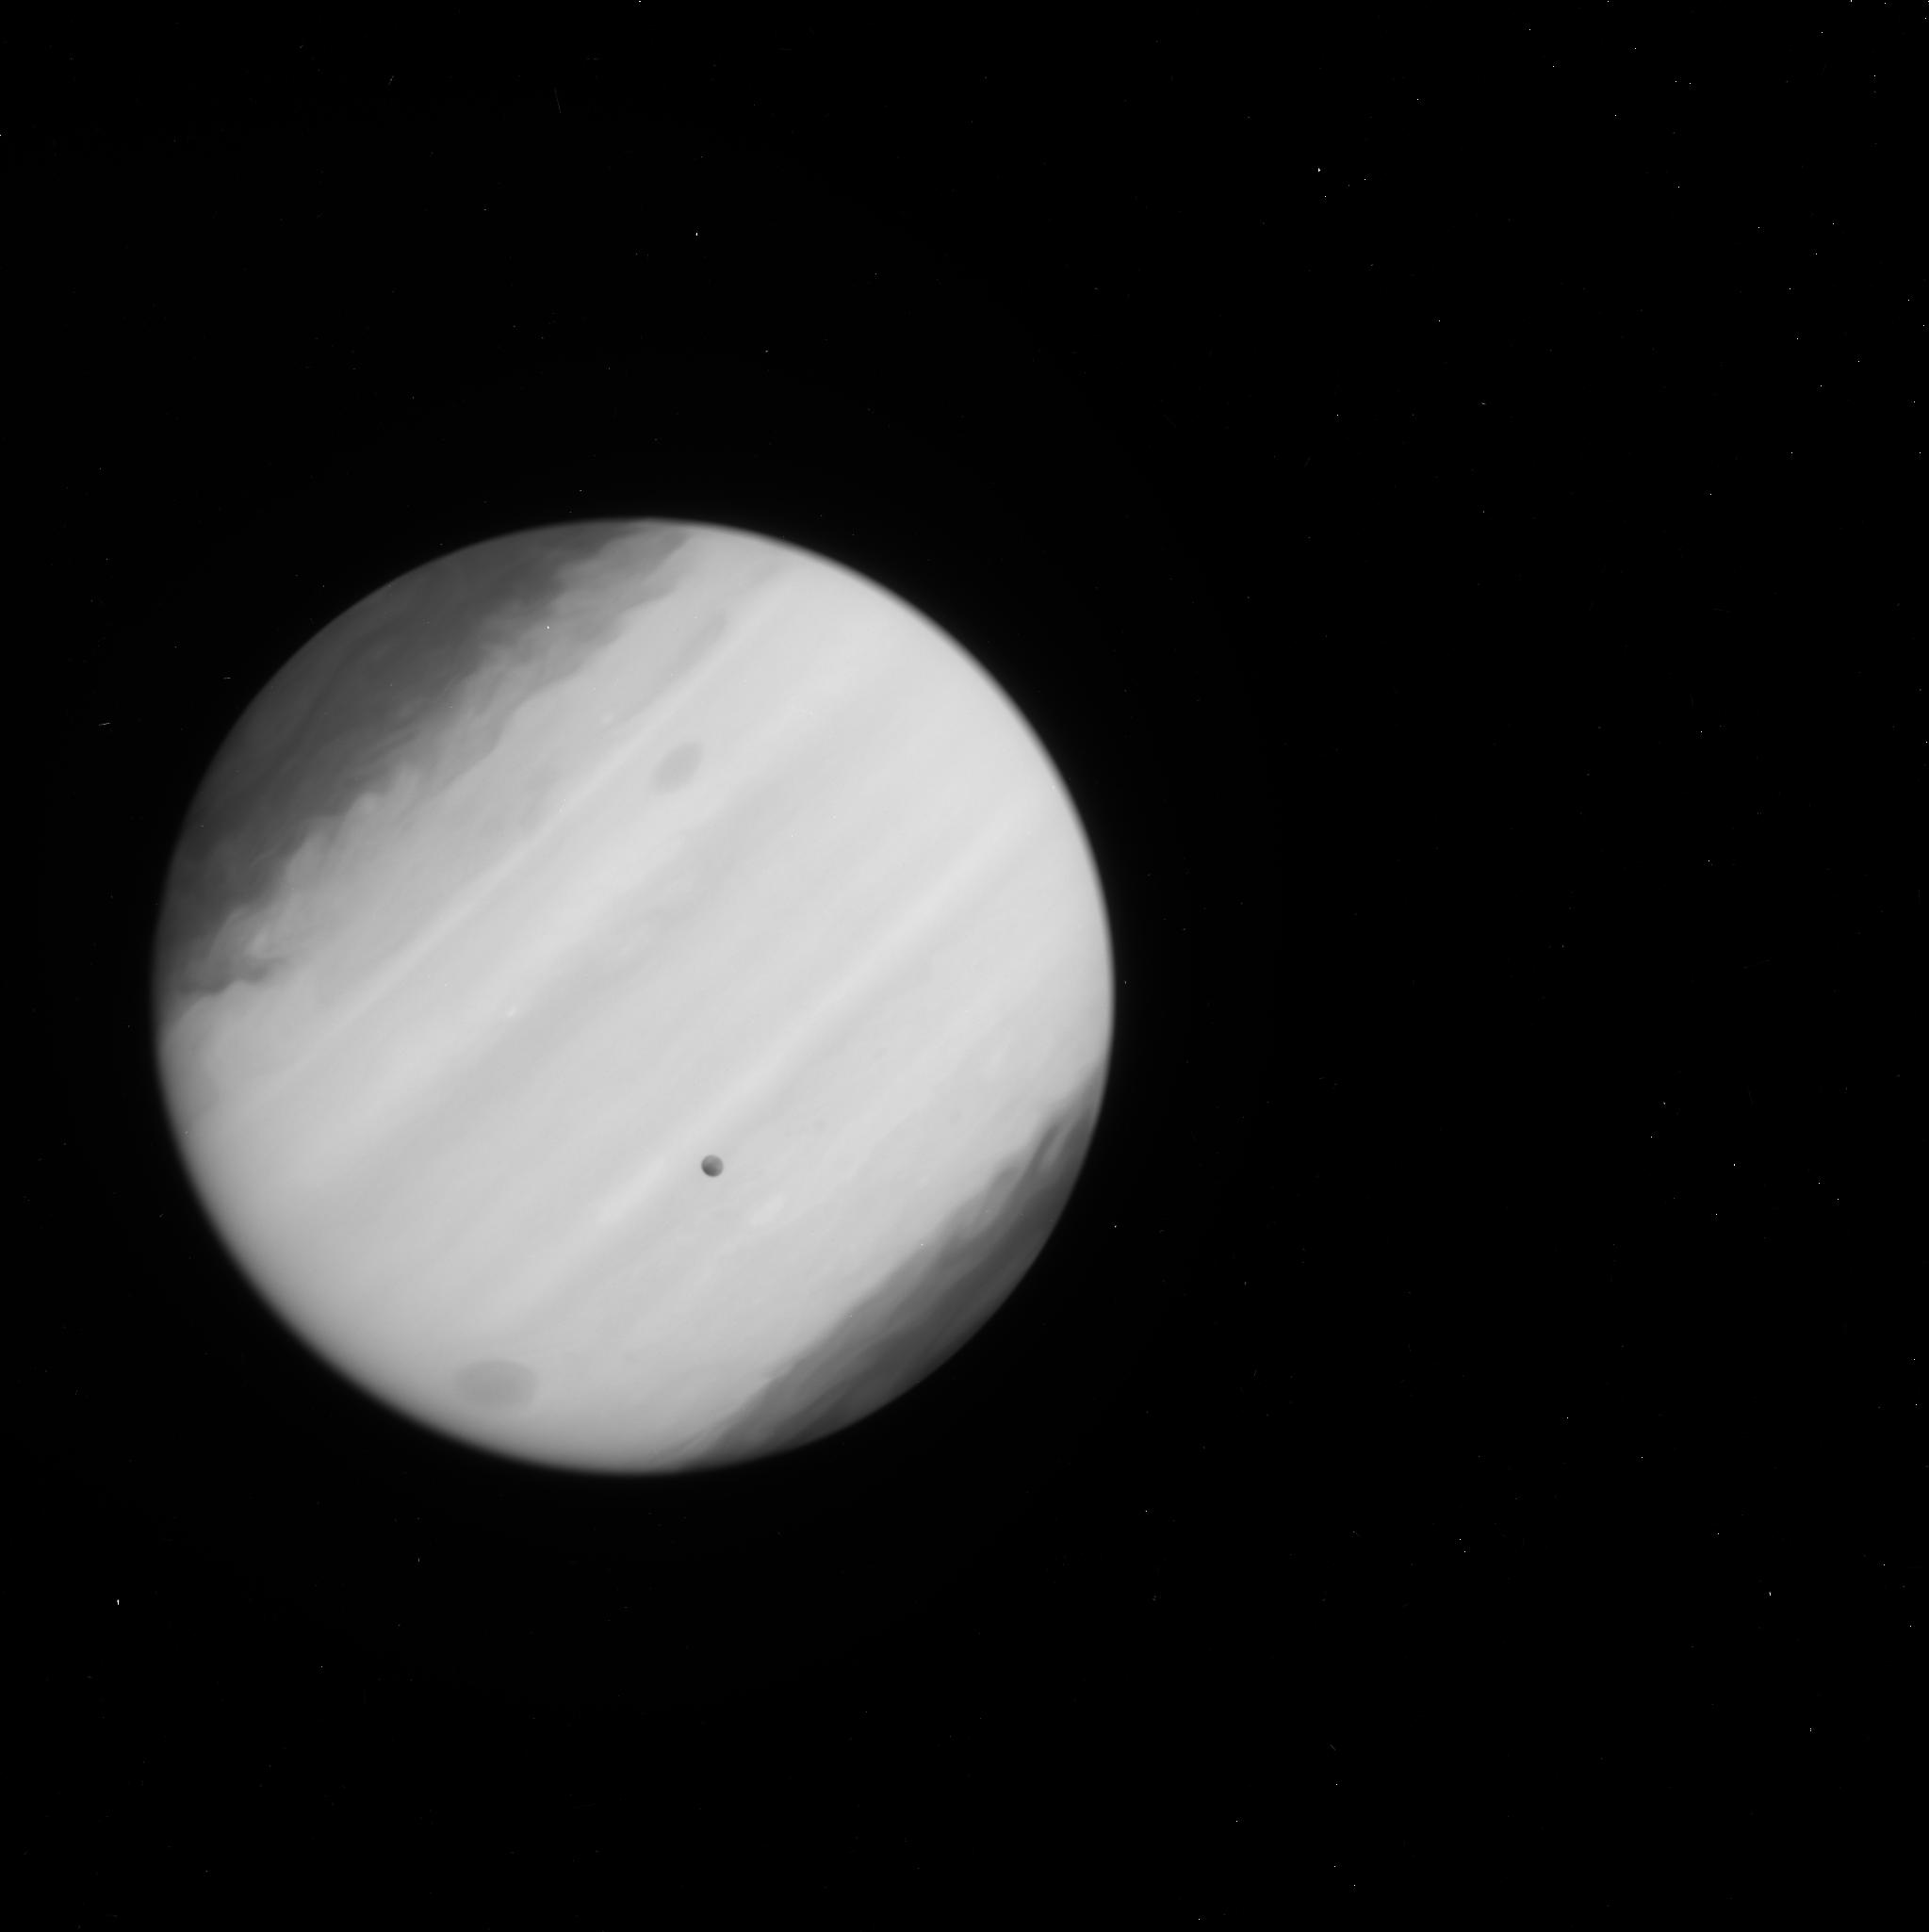
Target: EUROPA-TRANSIT-WFC3
Instrument: WFC3/UVIS
Filter: F225W
Exposure: 2 min
Observation ID: ichz02avq

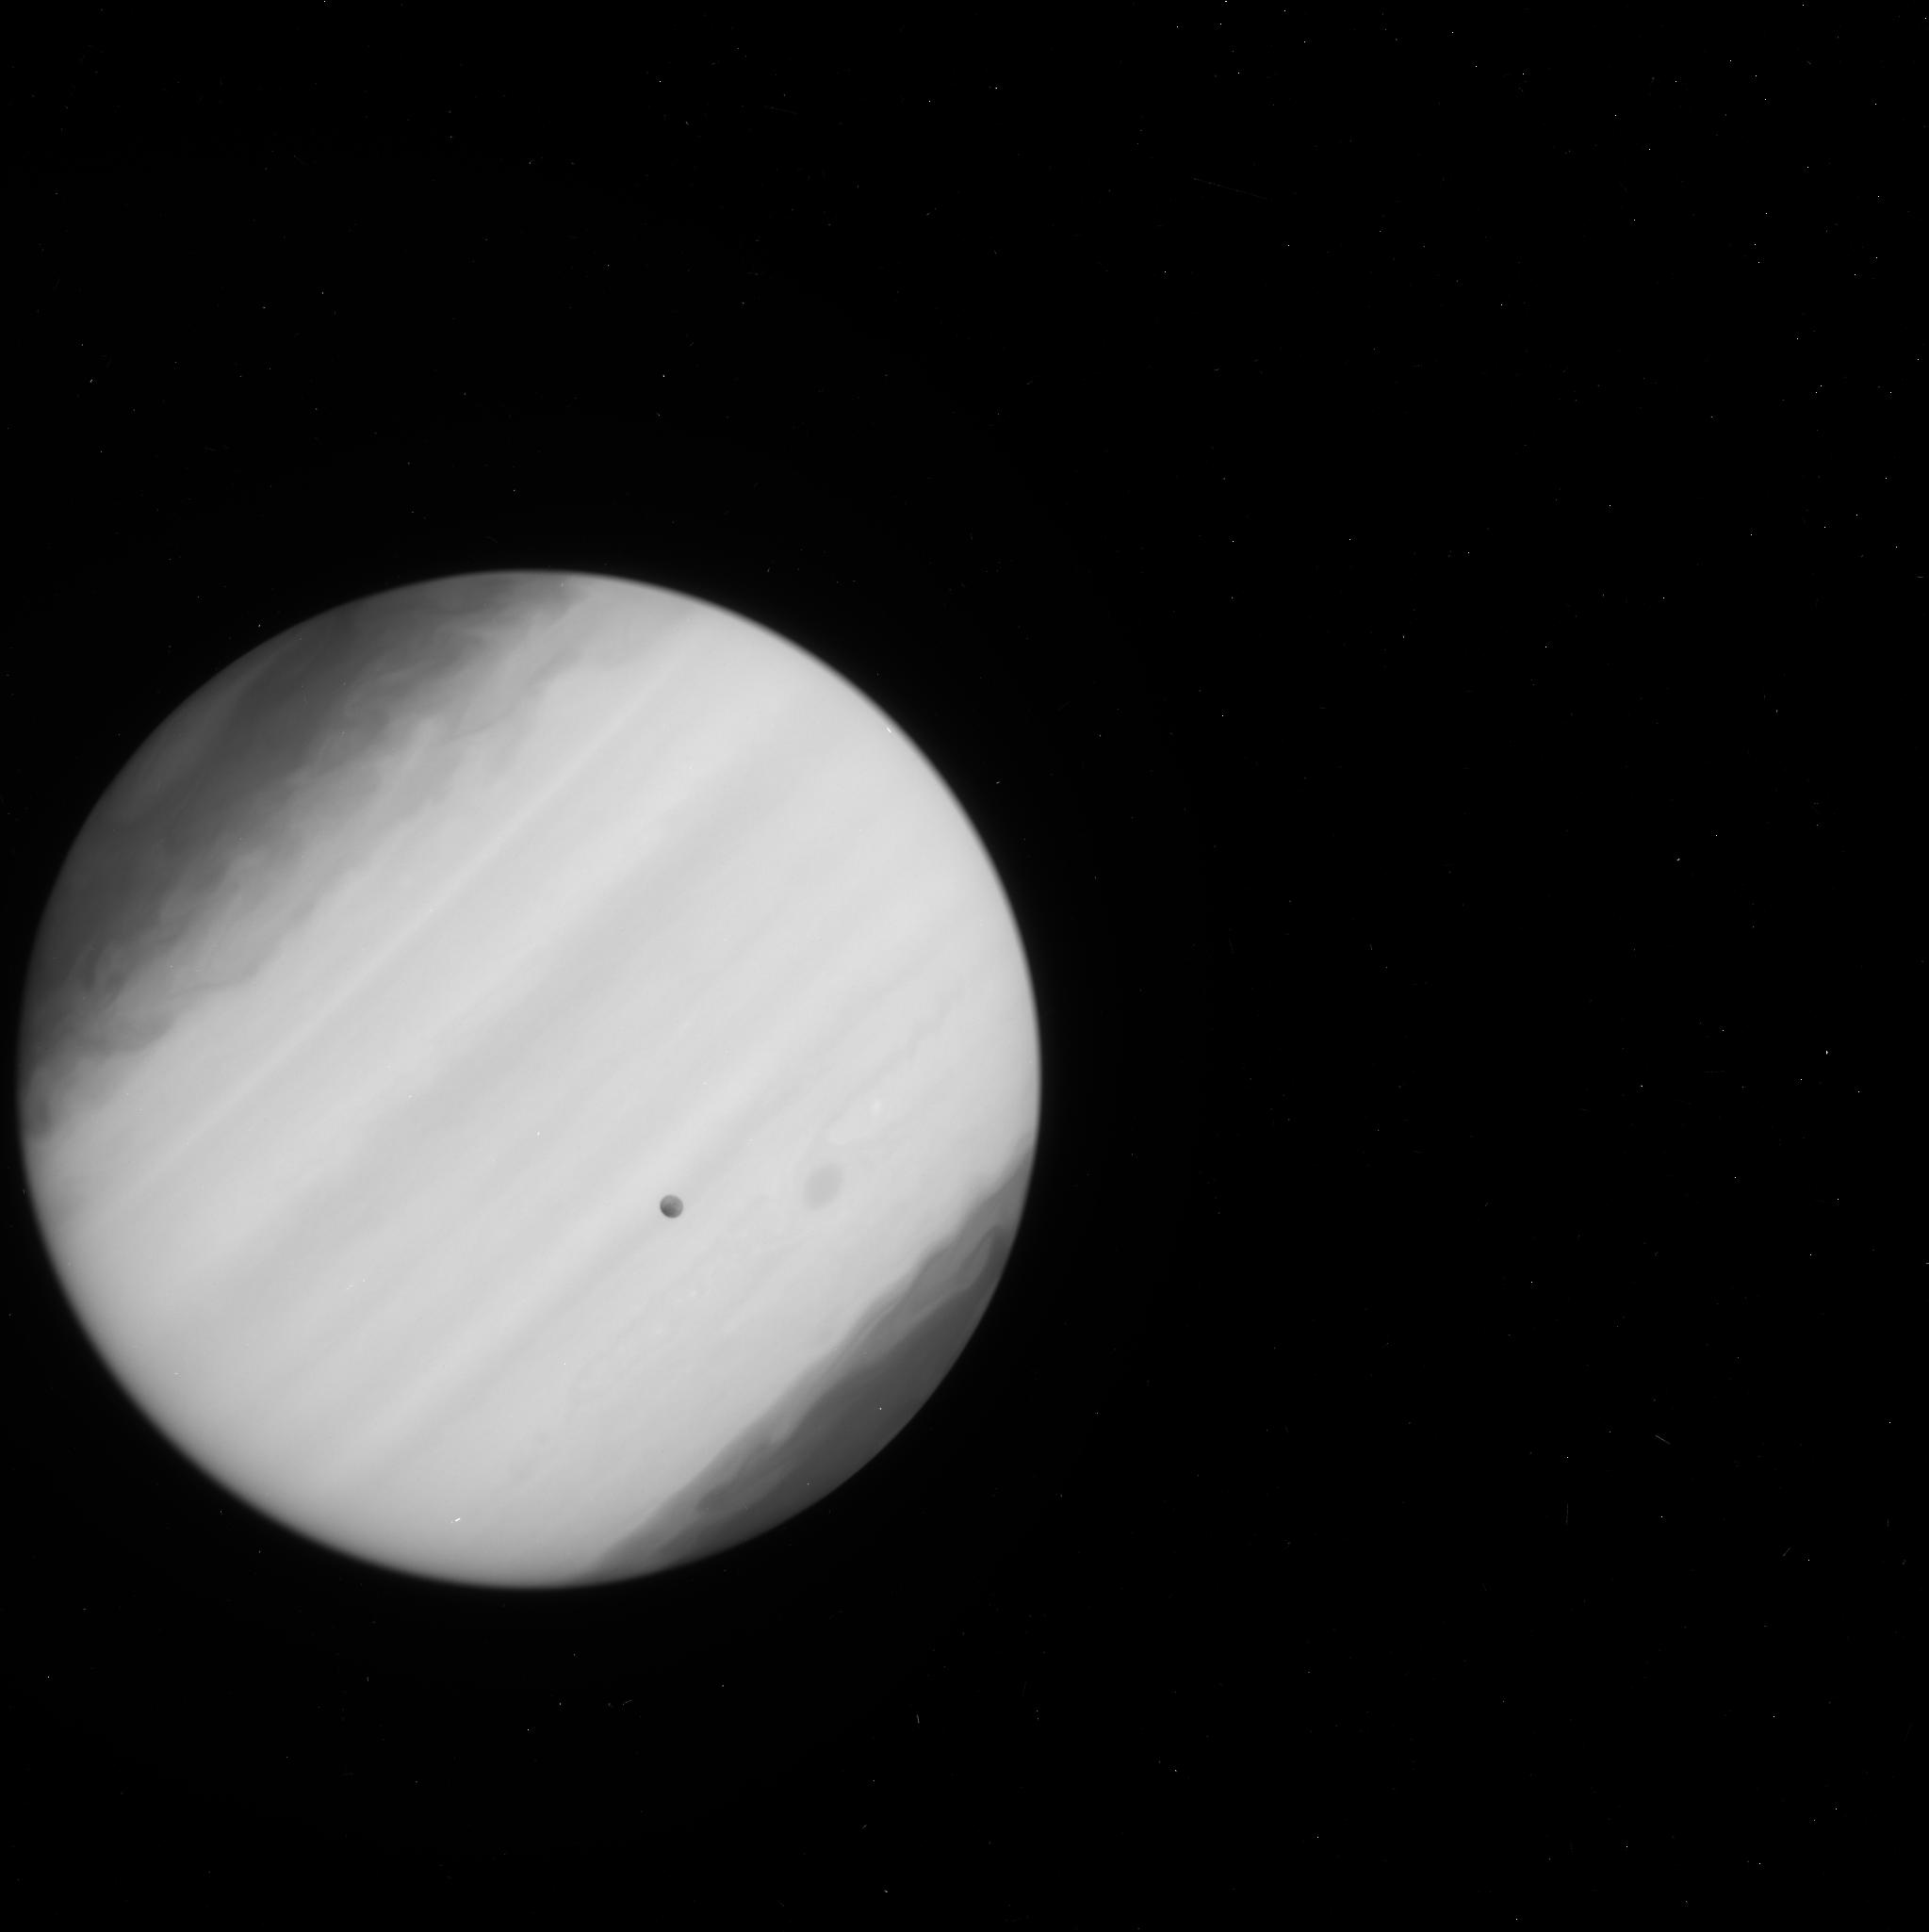
Target: EUROPA-TRANSIT-WFC3
Instrument: WFC3/UVIS
Filter: F225W
Exposure: 2 min
Observation ID: ichz01wpq

Probing the atmosphere of a transiting ocean world: are there ice fountains on Europa? (PI: Sparks, William B.)

It is of extreme interest to NASA and the scientific community to confirm the presence of plumes of water ice venting from the polar regions of Europa. Roth et al 2014 presented evidence, based on line emission imaging of the dissociation products of water, that such plumes exist. We were awarded three orbits in Cycle 21 to pursue a completely independent approach to imaging the Europa exosphere, including a search for Enceladus-like plumes. In the FUV, Jupiter provides a uniformly illuminating backlight screen against which absorption by Europa's exosphere can be imaged as it transits Jupiter. The spatial resolution of HST is high in the FUV and molecular cross-sections are high. We request six additional STIS orbits, and two WFC3 orbits to provide sensitive limits on the absorbing column density and on entrained dusty particulates. Roth et al seek line emission at apoapsis and periapsis. We will span a range between these limits, closer to apoapsis where plumes are predicted. With the additional orbits we double our S/N and gain a factor of two in detectable column density, seek the scientific gold standard of reproducibility with multiple datasets, and provide a completely independent, contemporaneous (crucial when probing a transient phenomenon) validation of the line-emission approach. Our observations so far provide fascinating hints, but require confirmation through repeats and improved S/N. With a concerted effort, we have the opportunity to conclusively and unequivocally establish the presence of ice fountains on Europa. If they arise from the deep ocean, we have gained access to probably the most astrobiologically interesting location in the Solar System.